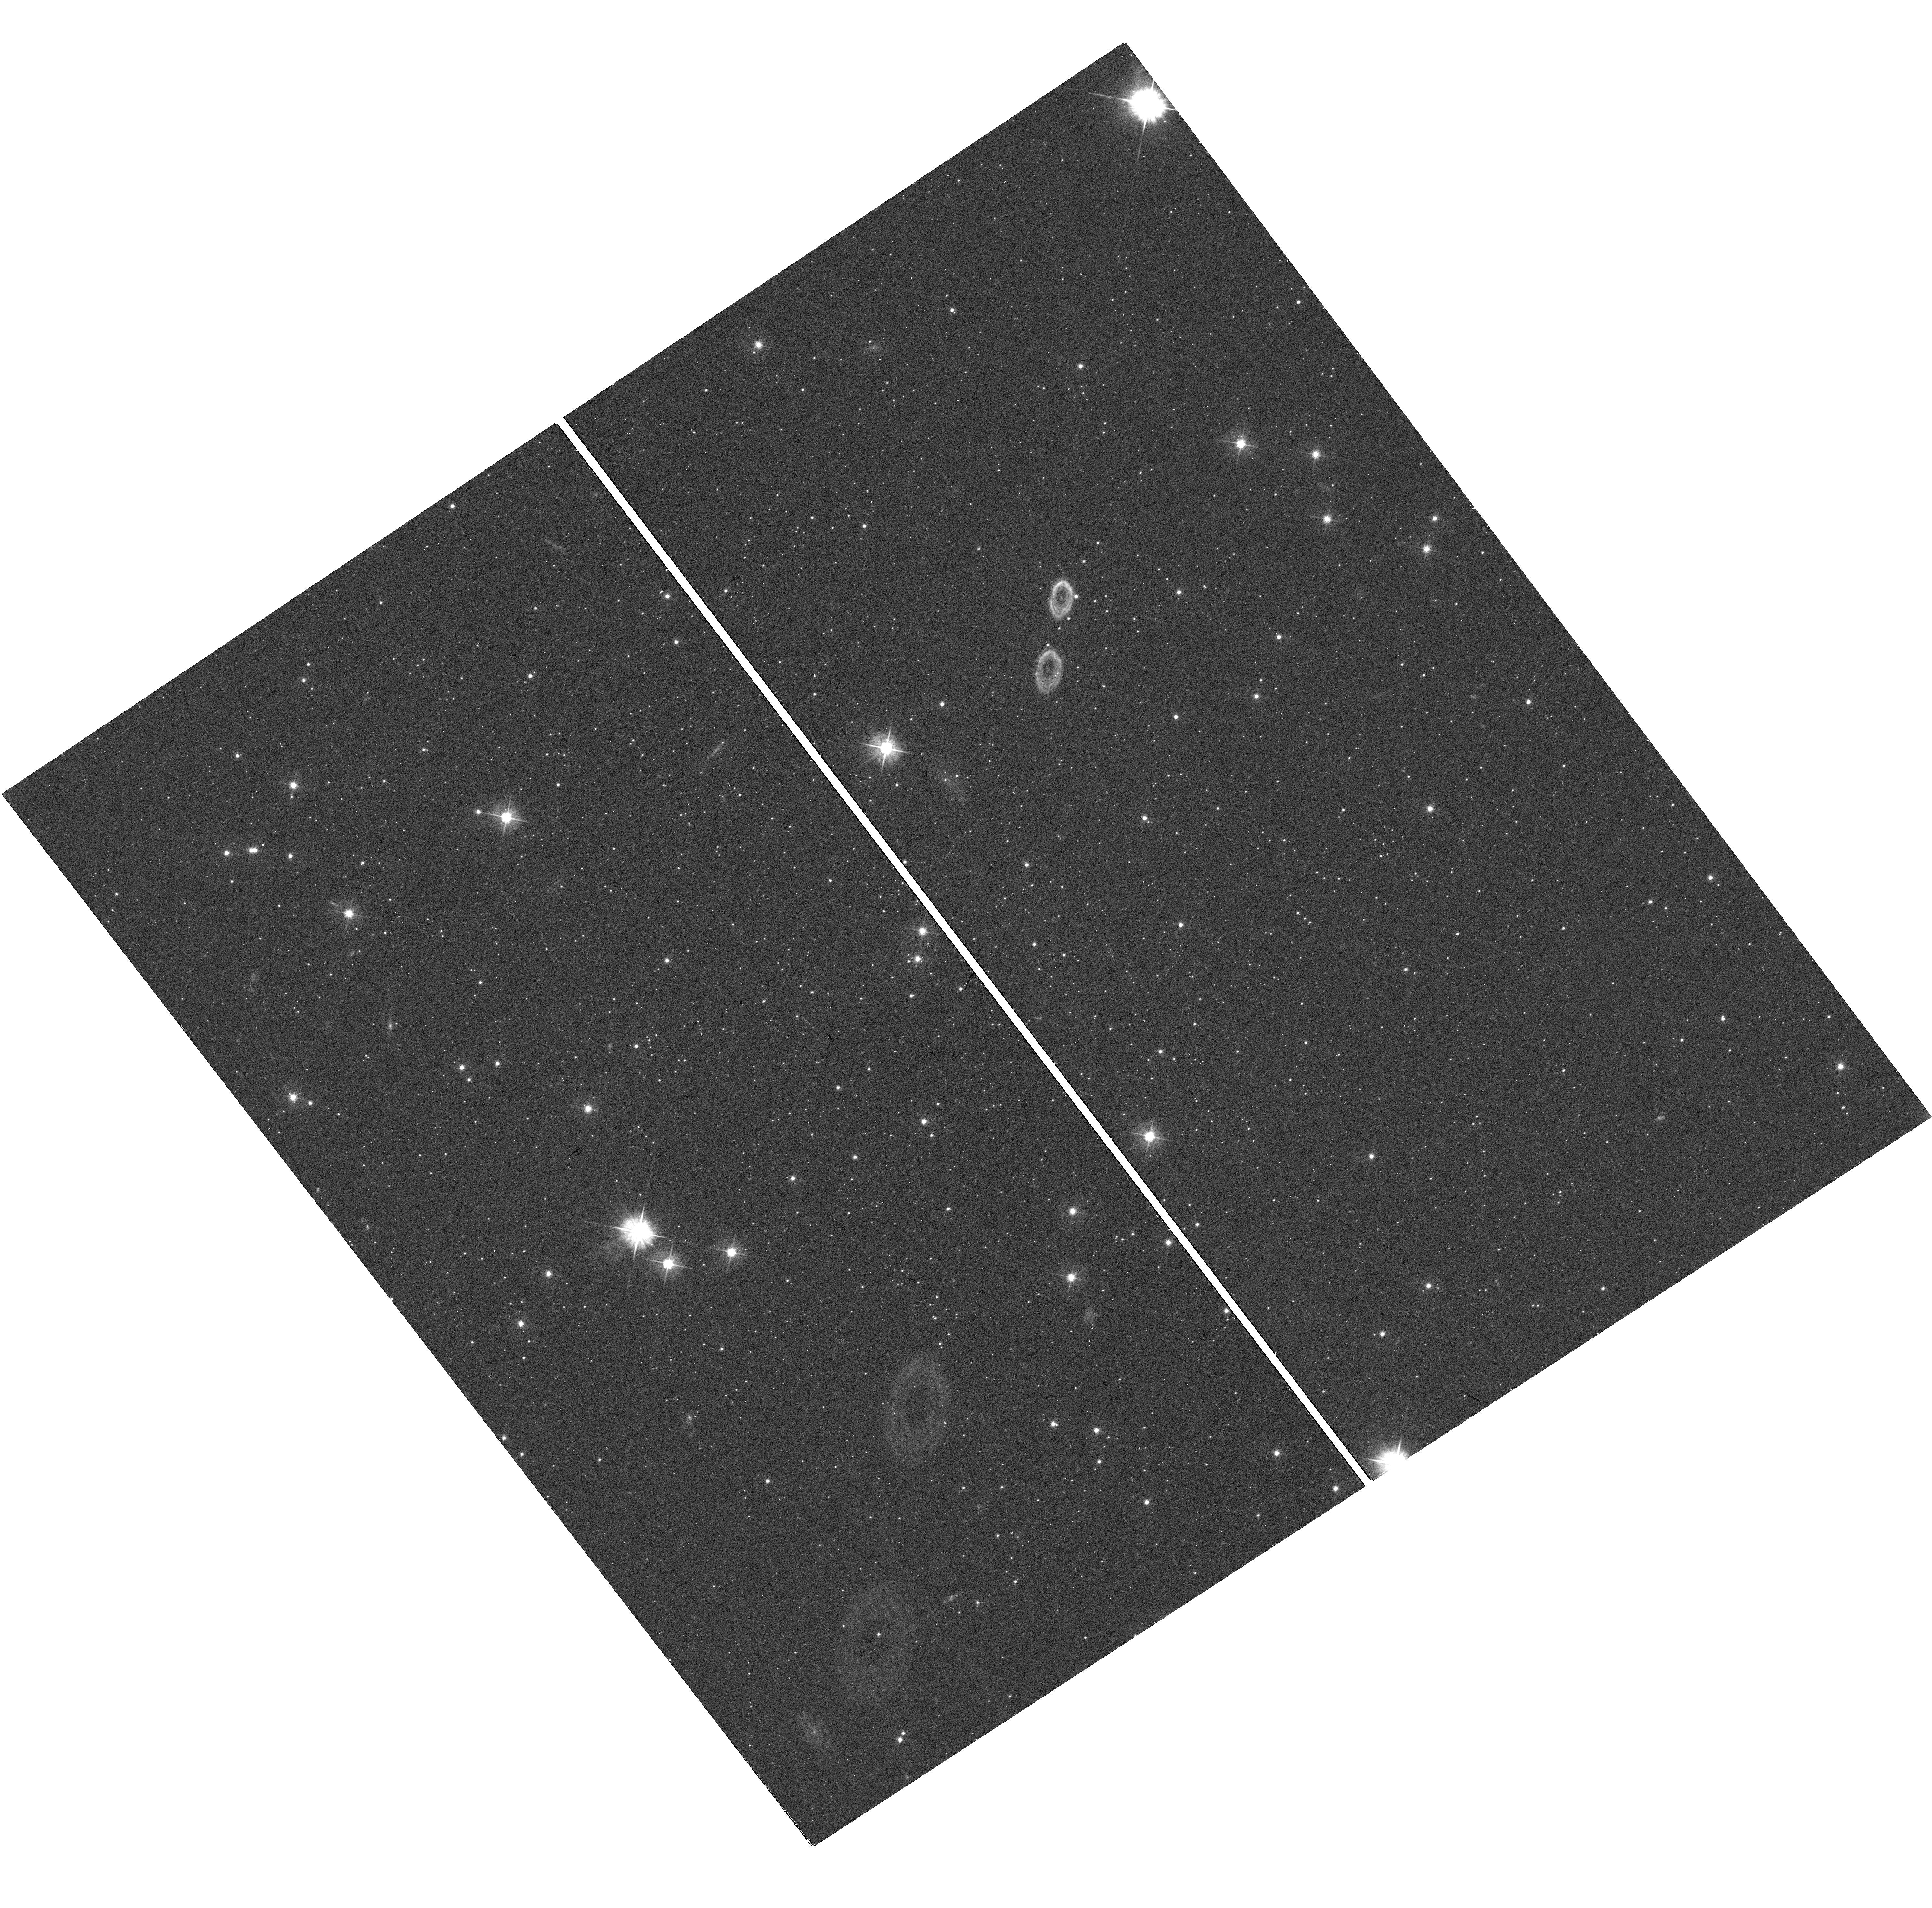
Target: SAGITTARIUS-II. Instrument: WFC3/UVIS. Filter: F475W. Exposure: 13 min. Observation ID: hst_15901_02_wfc3_uvis_f475w_ie4l02

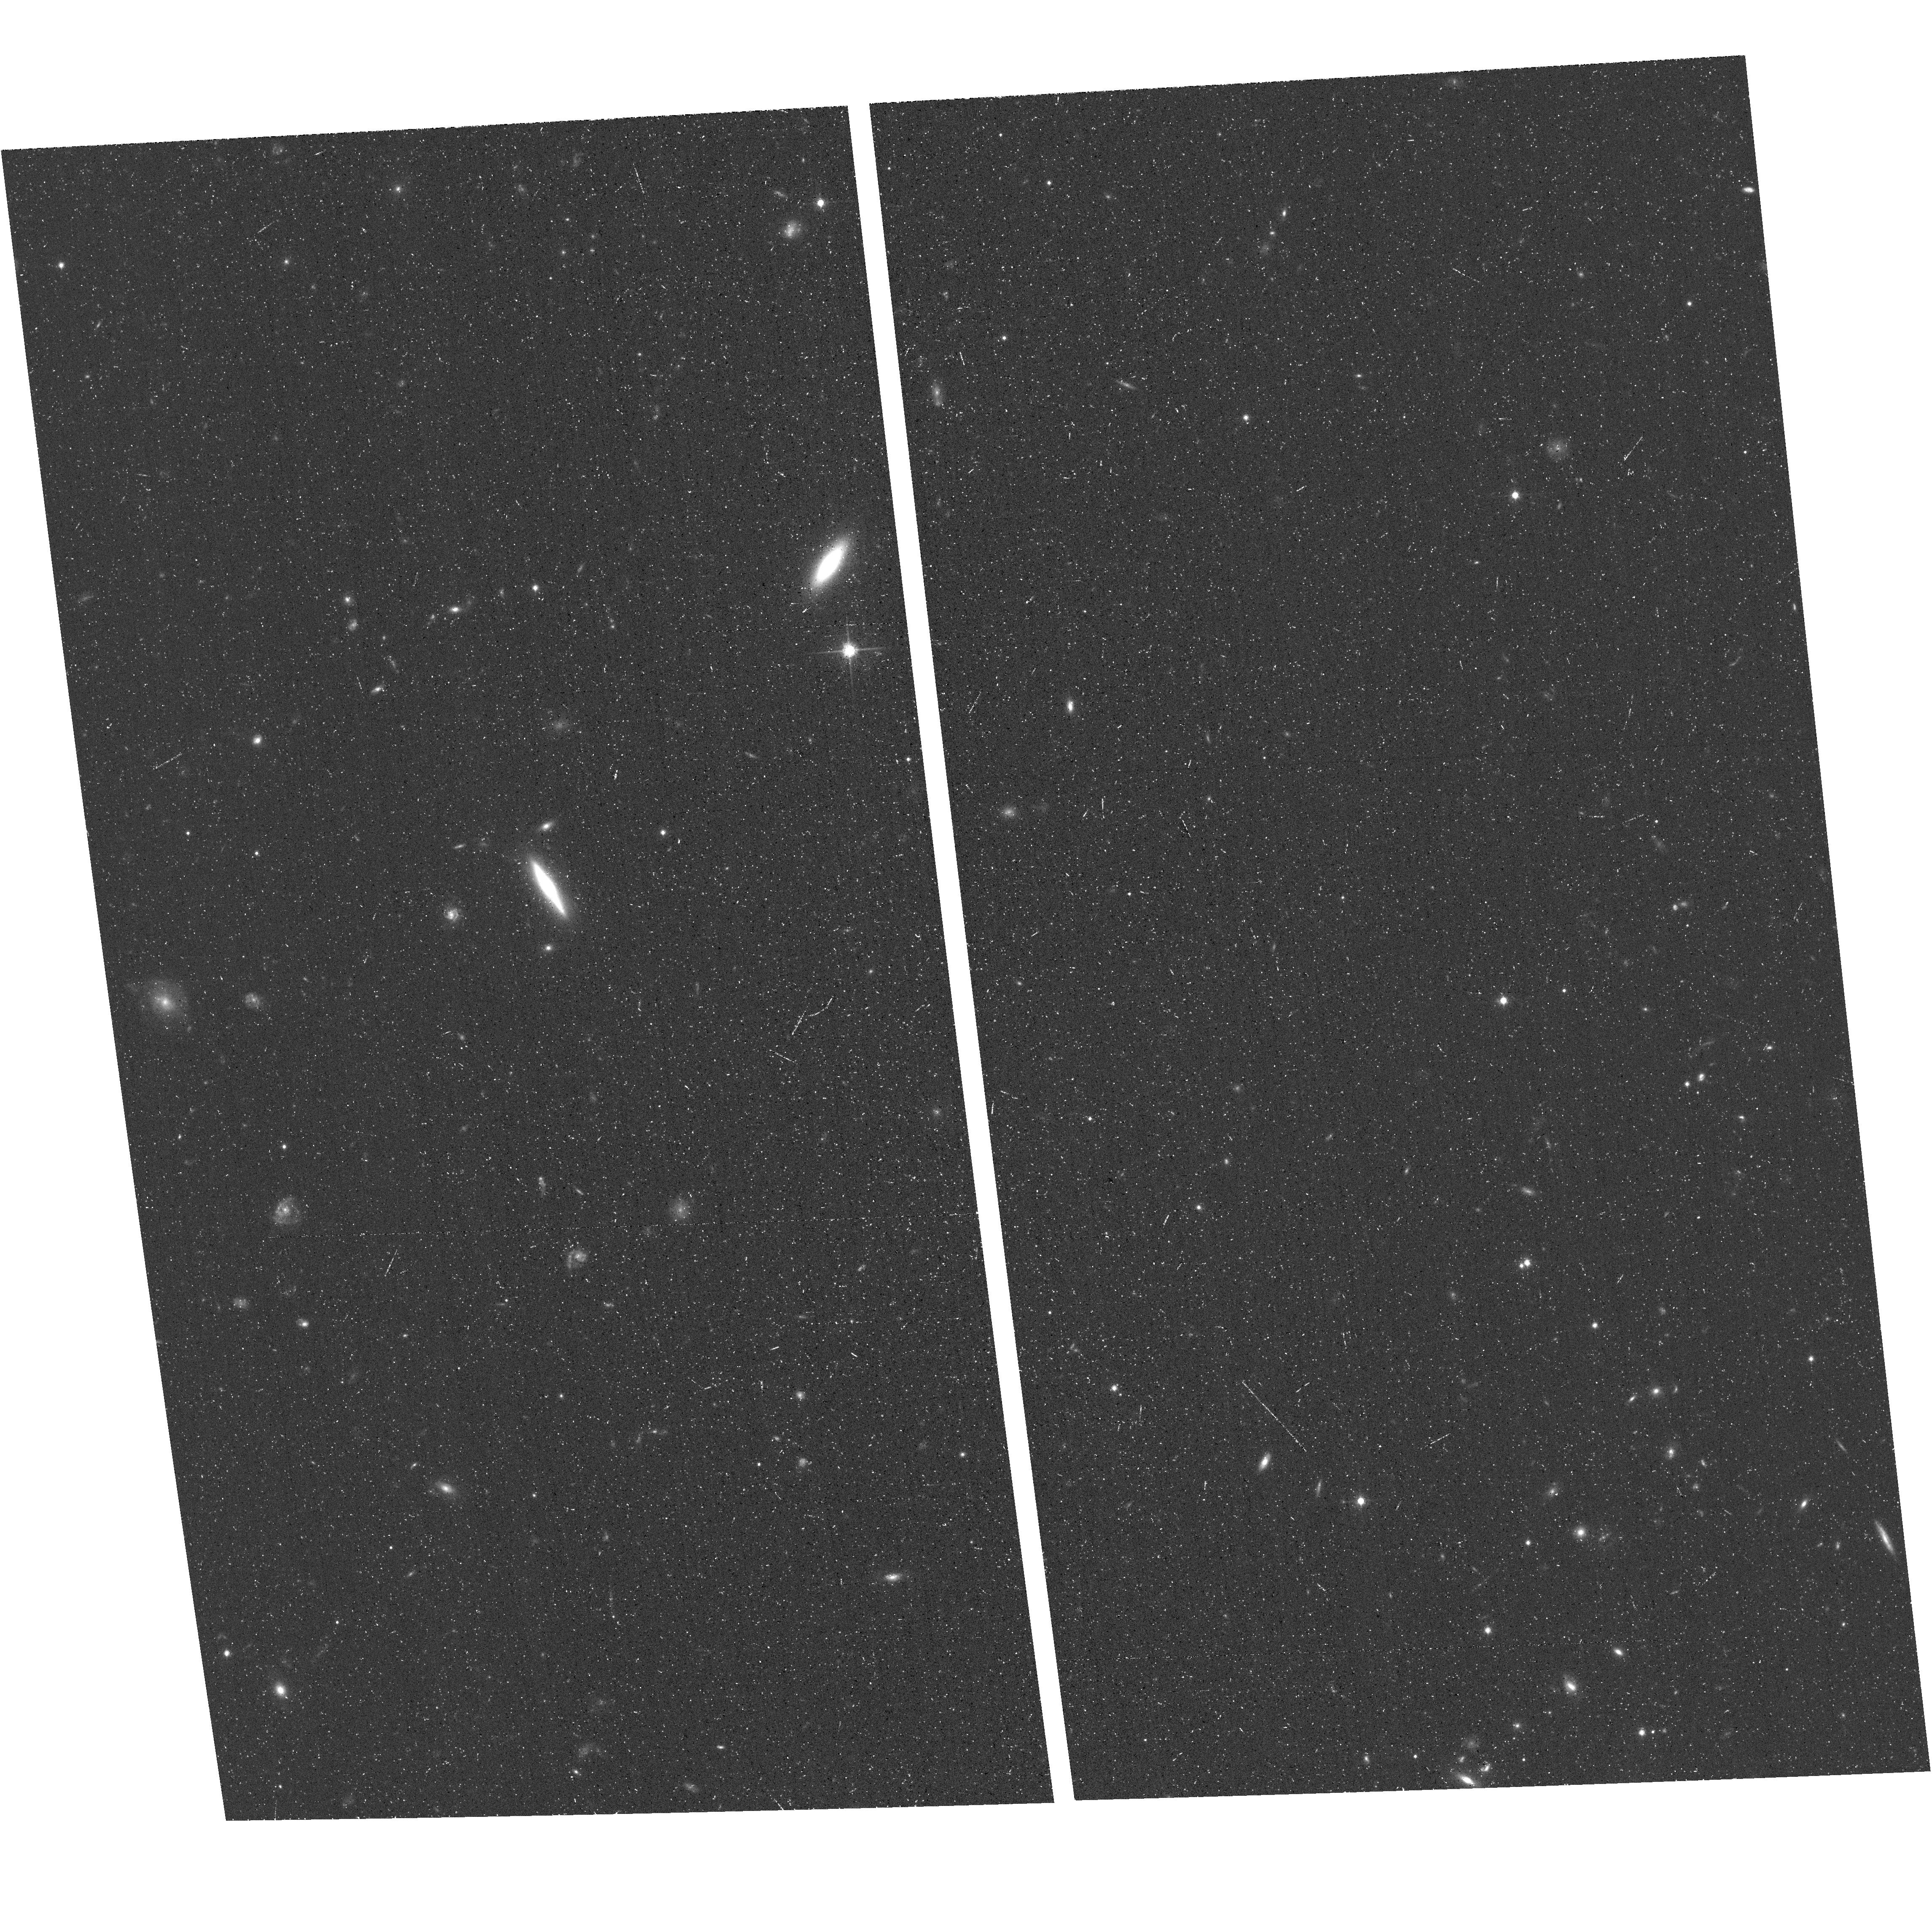
Target: field at RA 53.825°, Dec -53.974°. Instrument: ACS/WFC. Filter: F814W. Exposure: 17 min. Observation ID: hst_15901_09_acs_wfc_f814w_je4l09

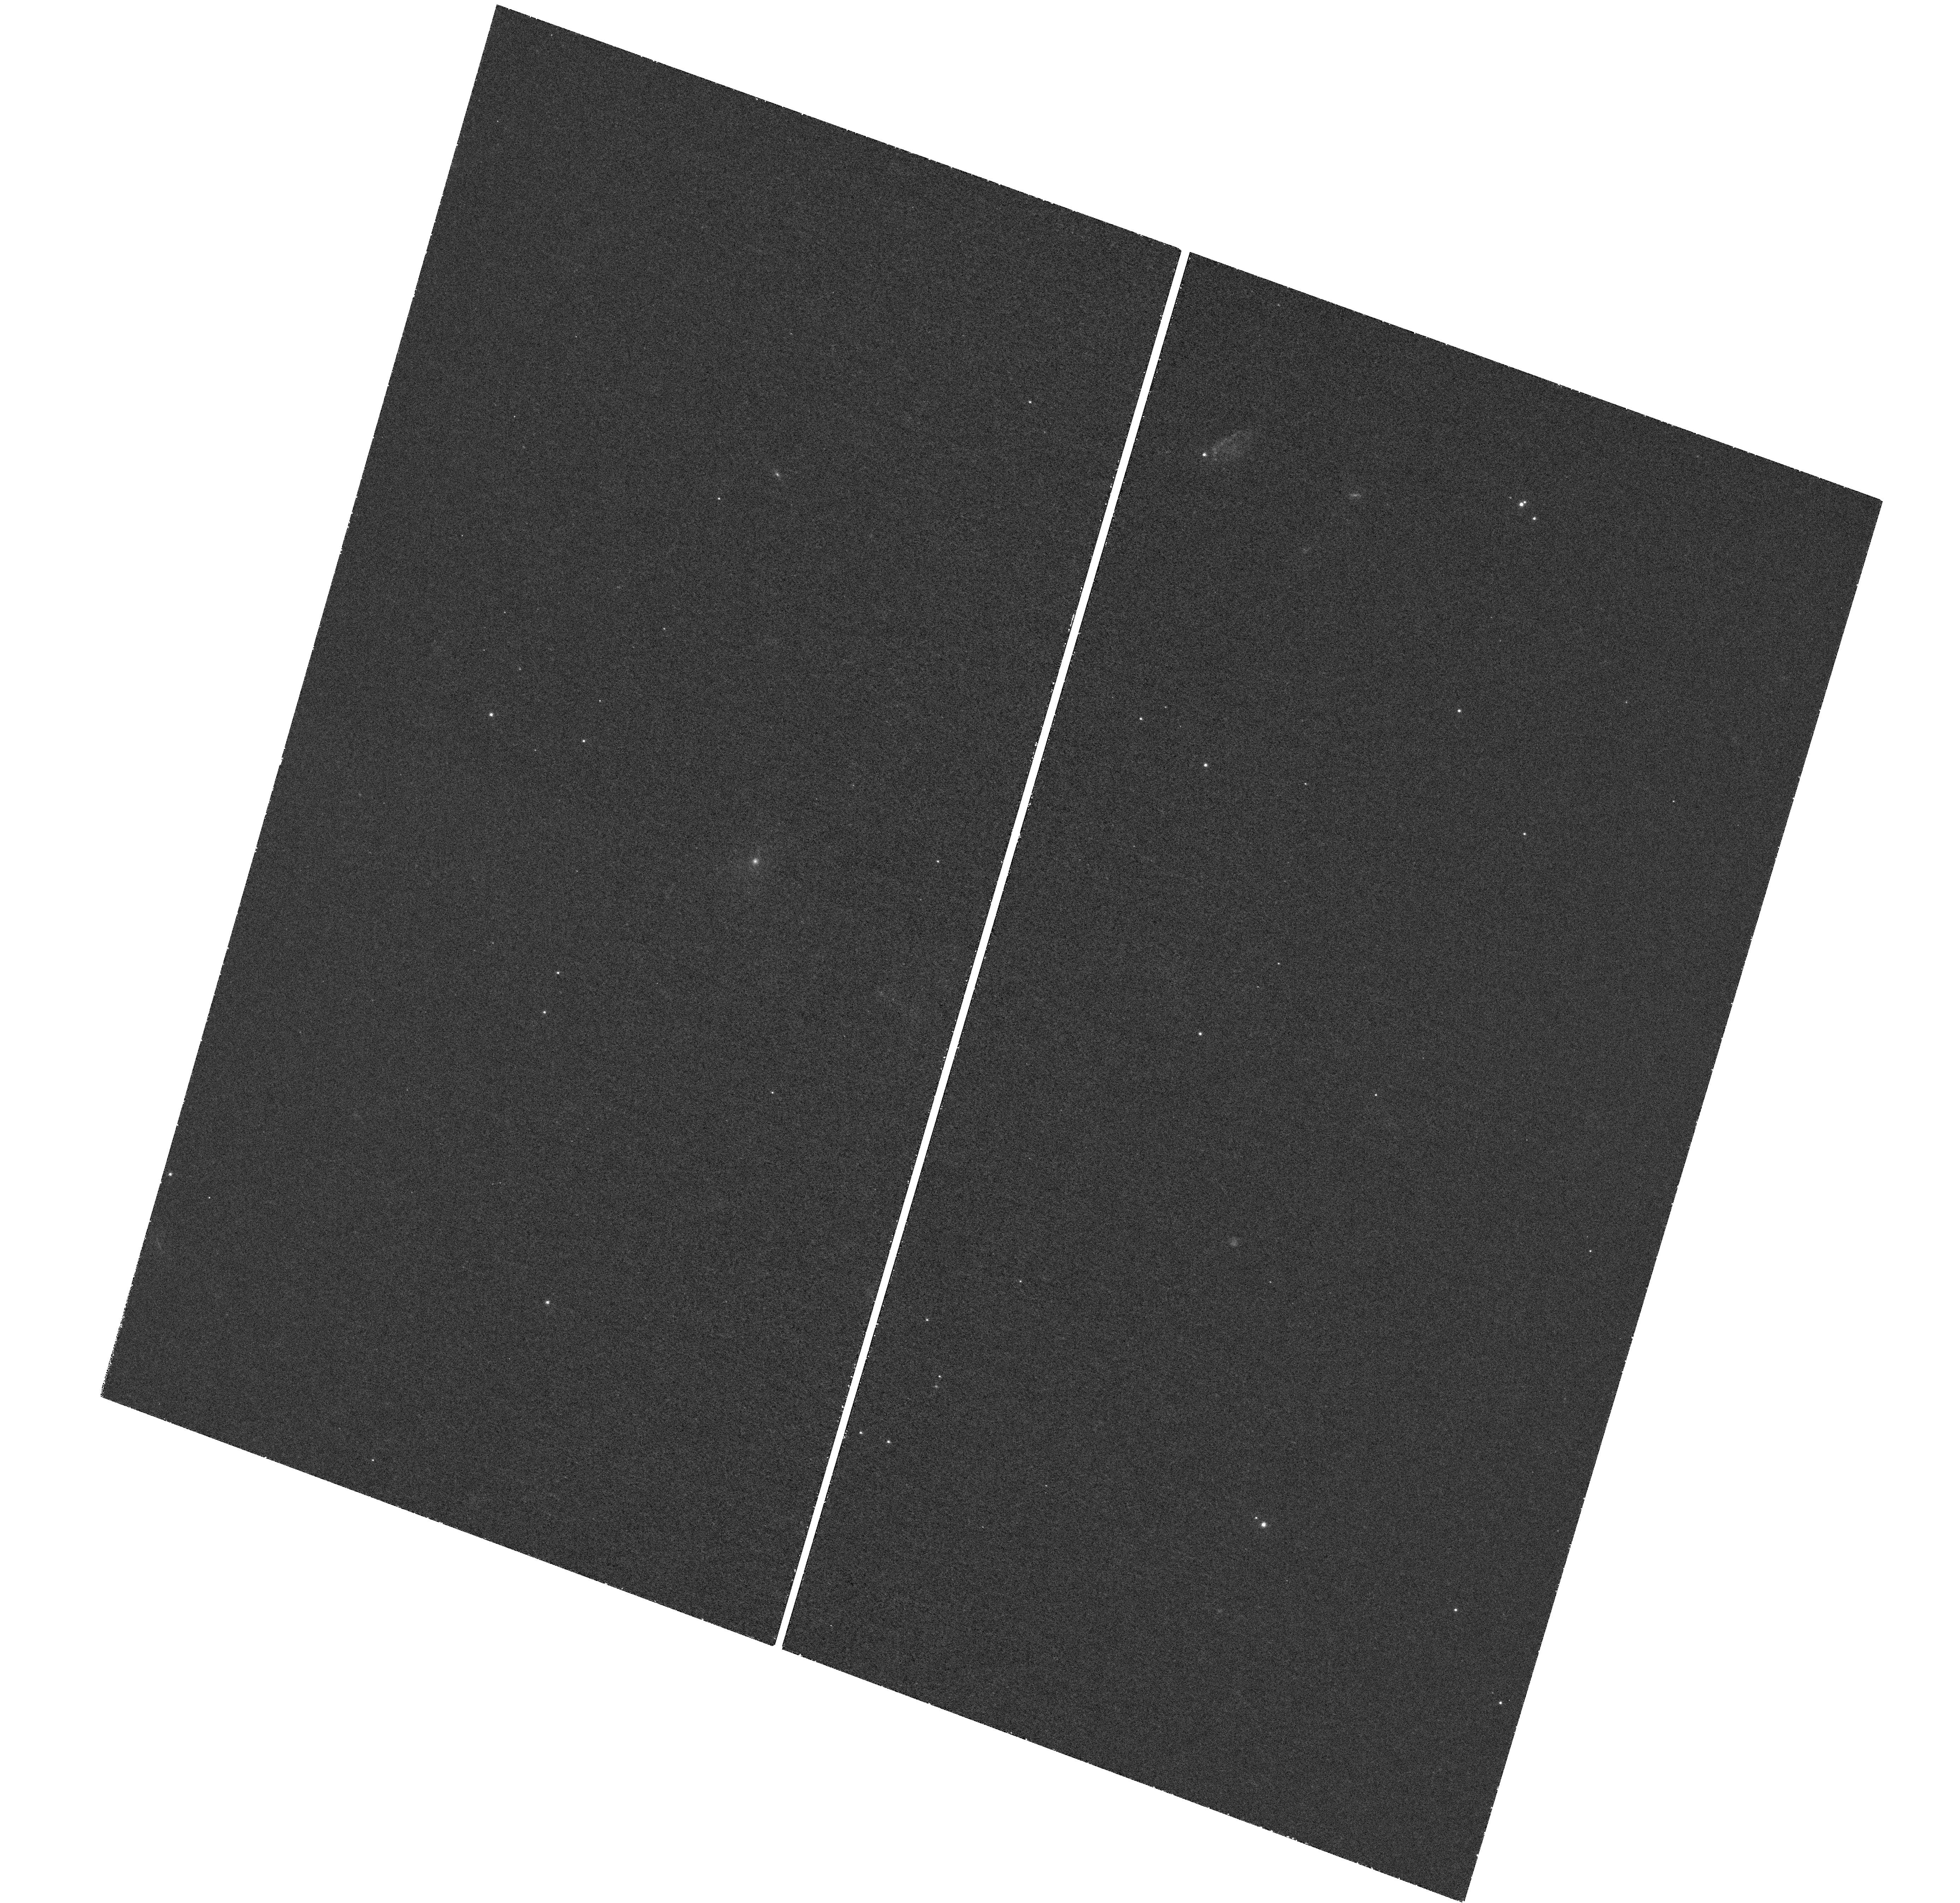
Target: DRACO-II. Instrument: WFC3/UVIS. Filter: F395N. Exposure: 2.2 h. Observation ID: hst_15901_18_wfc3_uvis_f395n_ie4l18

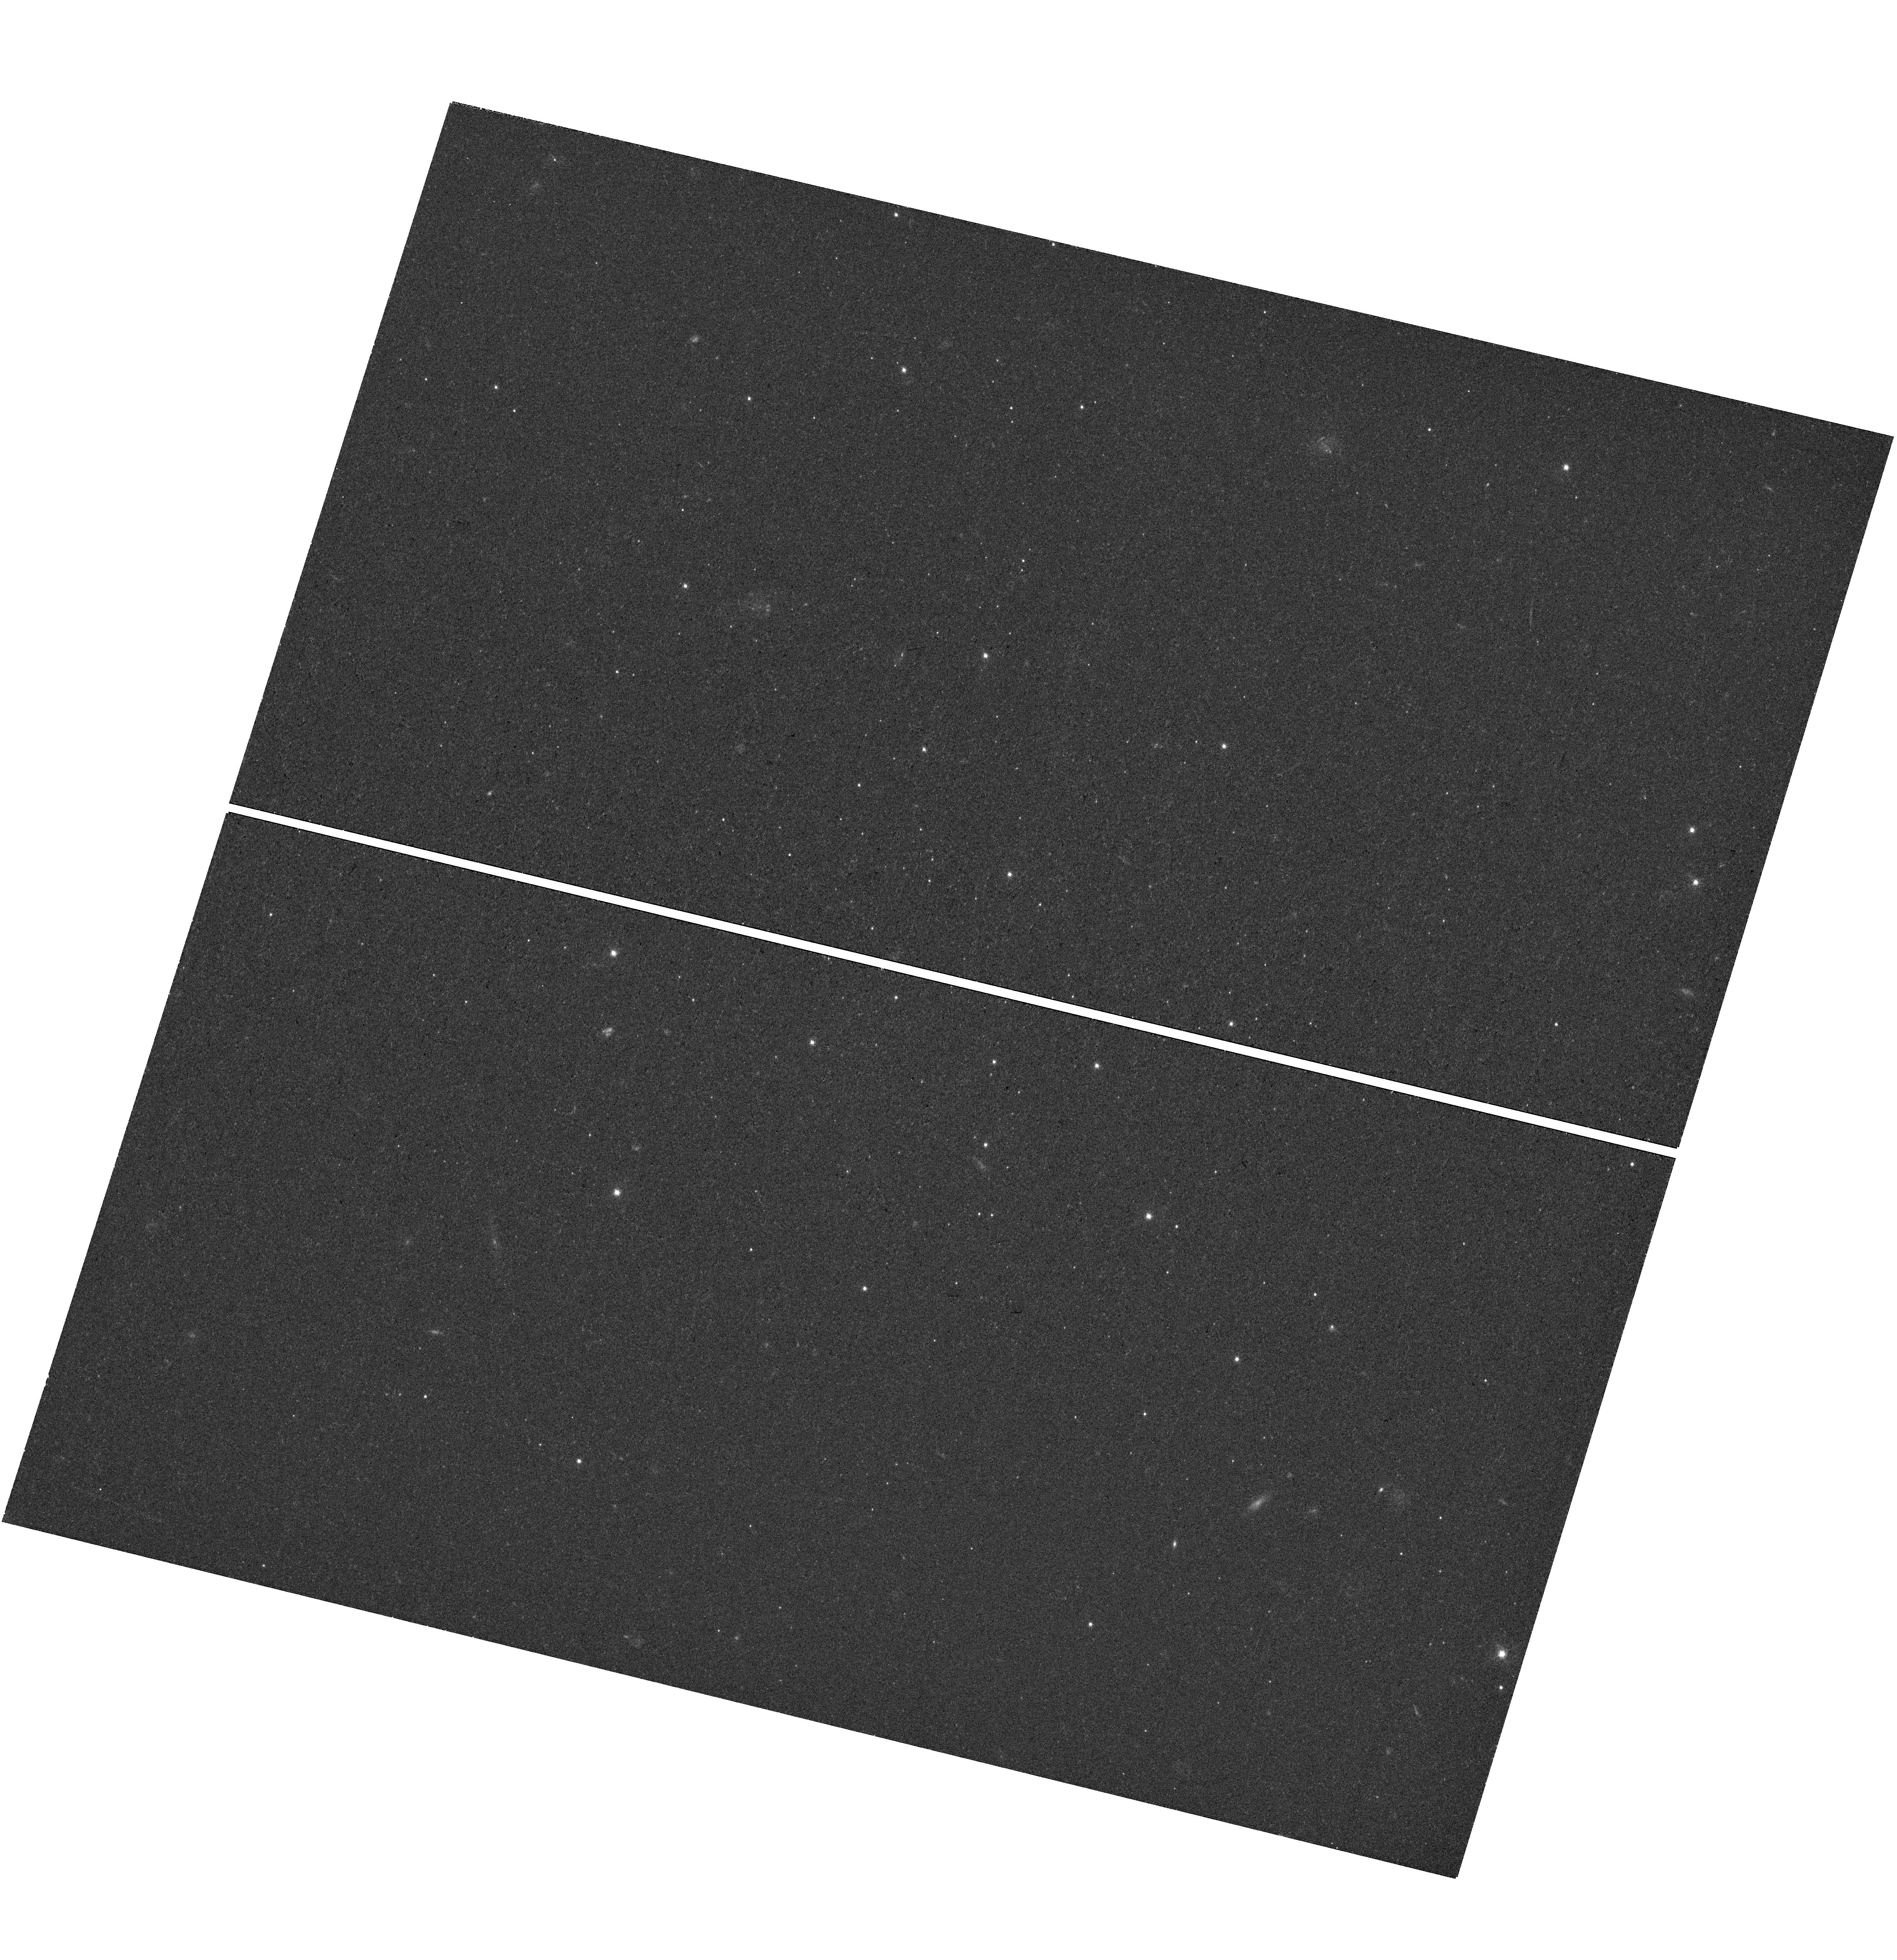
Target: CVN-II-DSPH. Instrument: WFC3/UVIS. Filter: F475W. Exposure: 17 min. Observation ID: hst_15901_11_wfc3_uvis_f475w_ie4l11

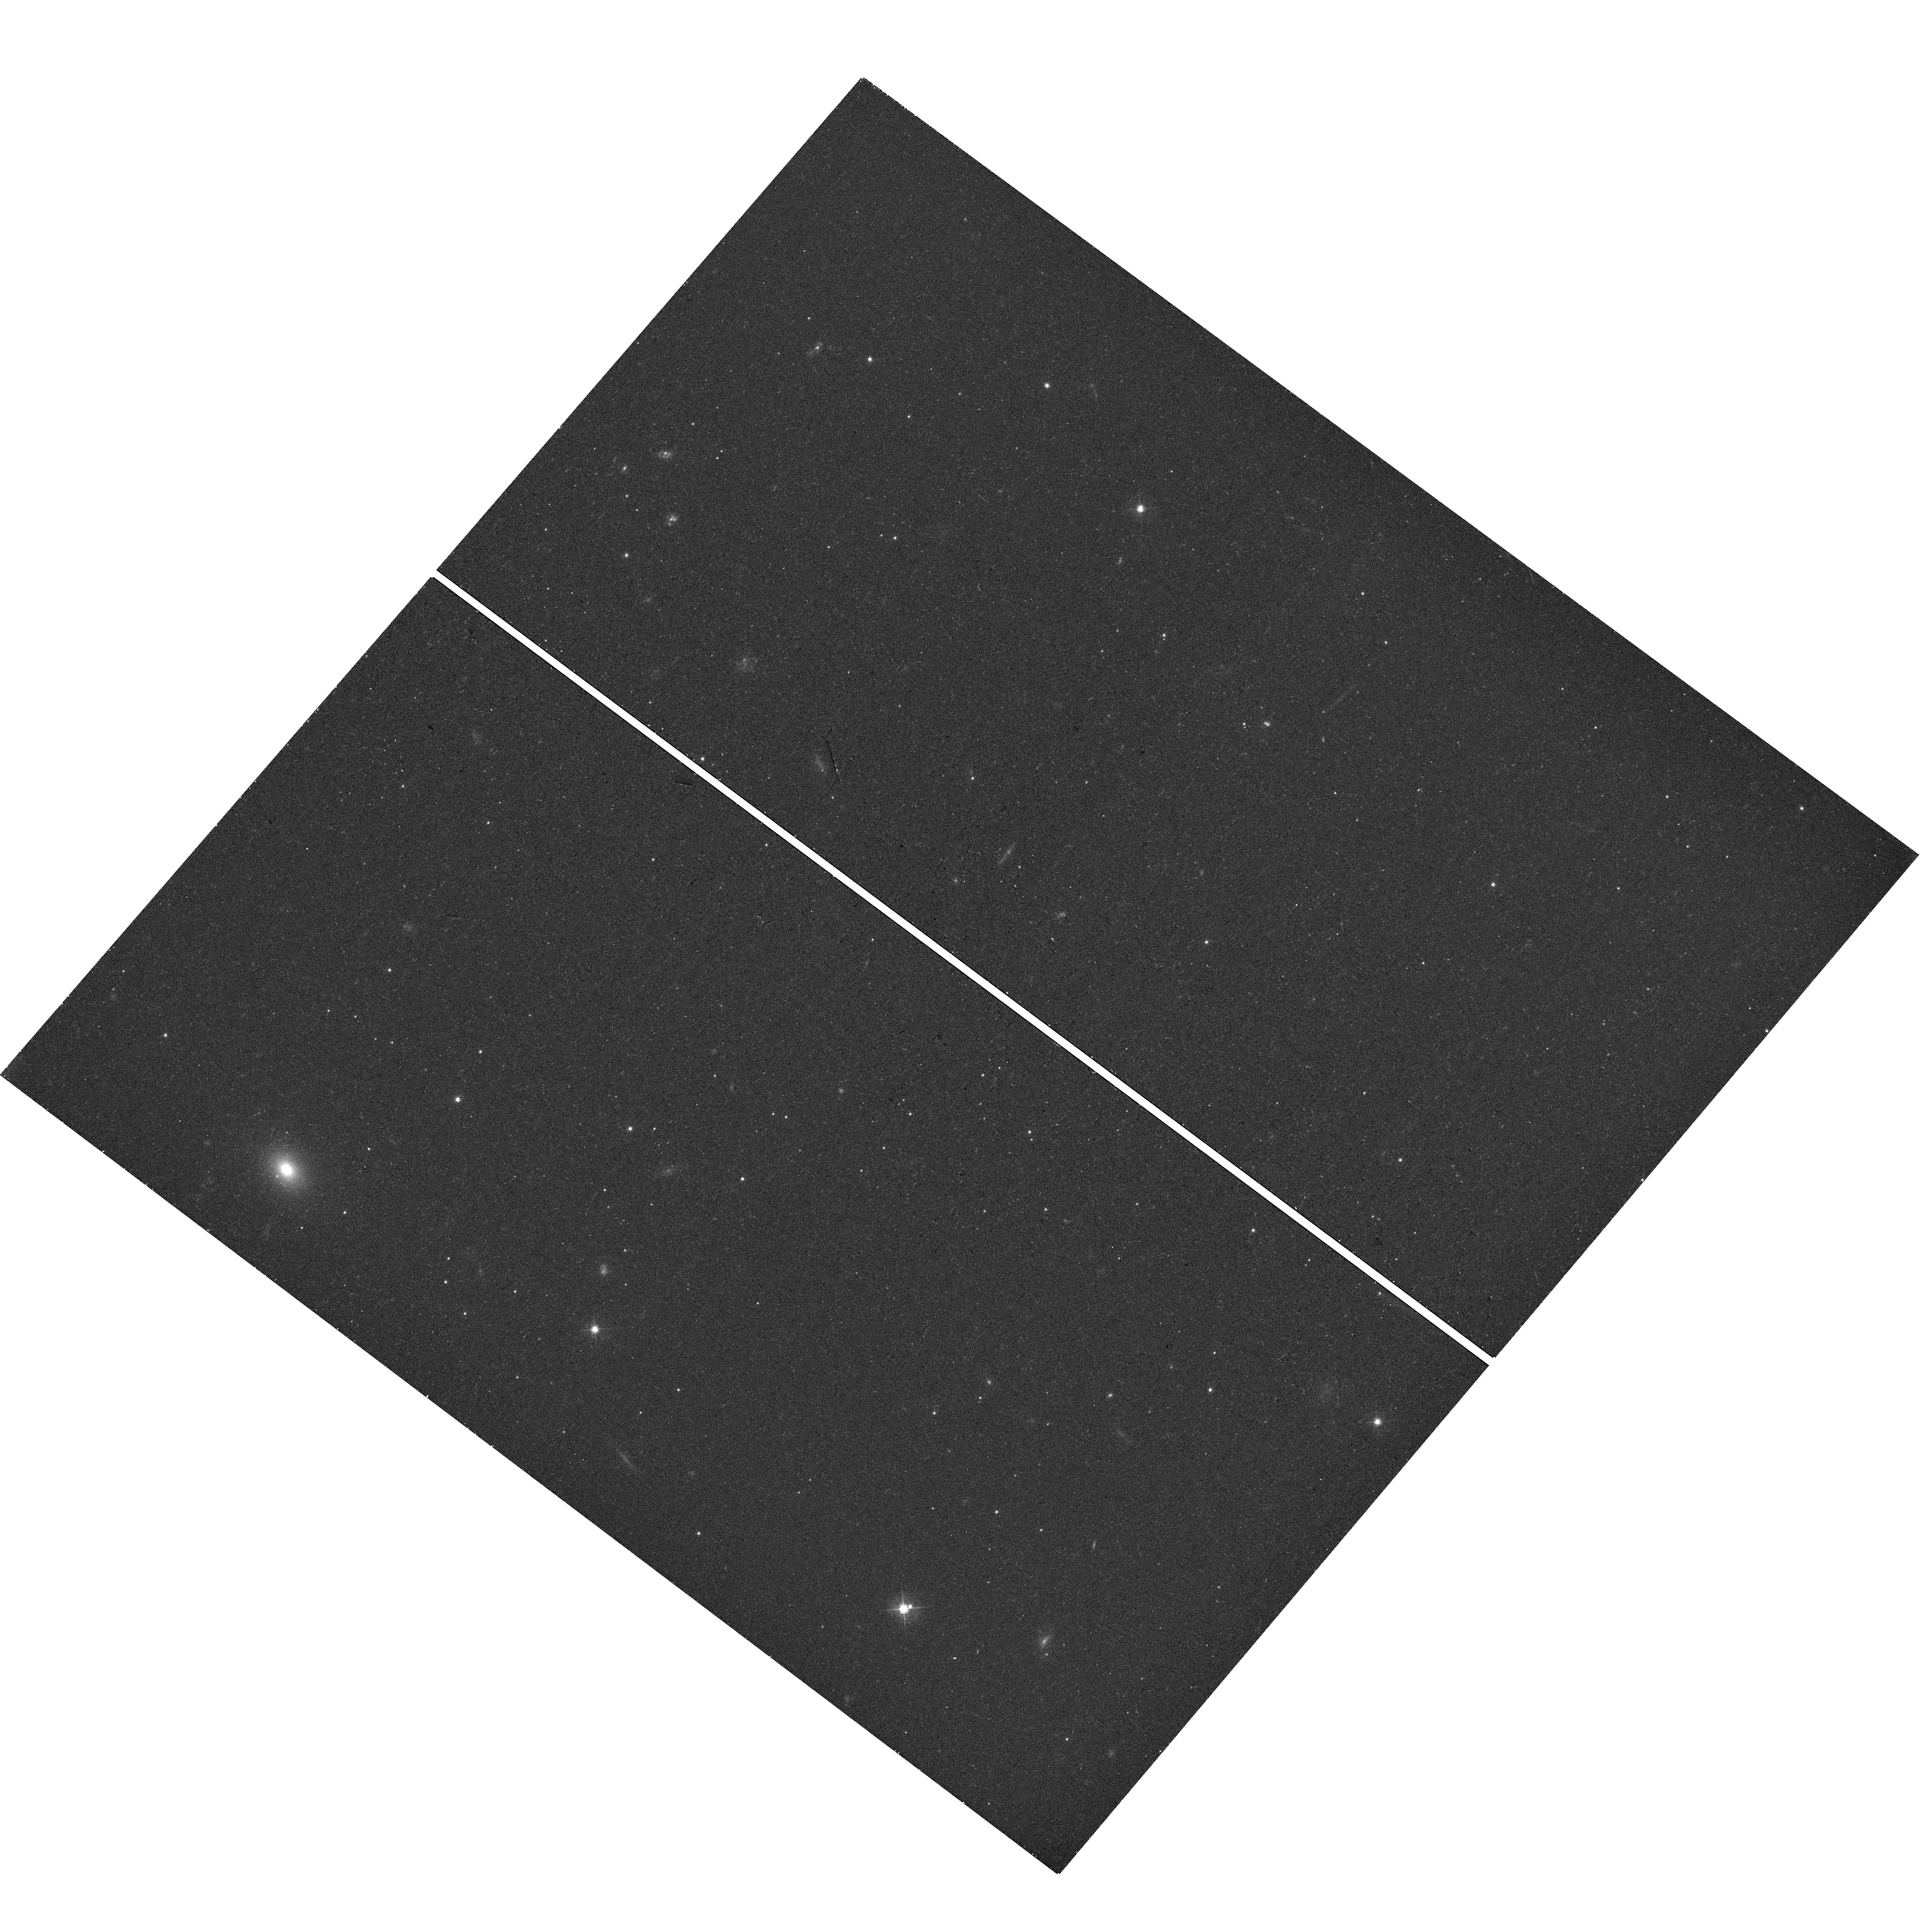
Target: RETICULUM-II. Instrument: WFC3/UVIS. Filter: F475W. Exposure: 13 min. Observation ID: hst_15901_09_wfc3_uvis_f475w_ie4l09

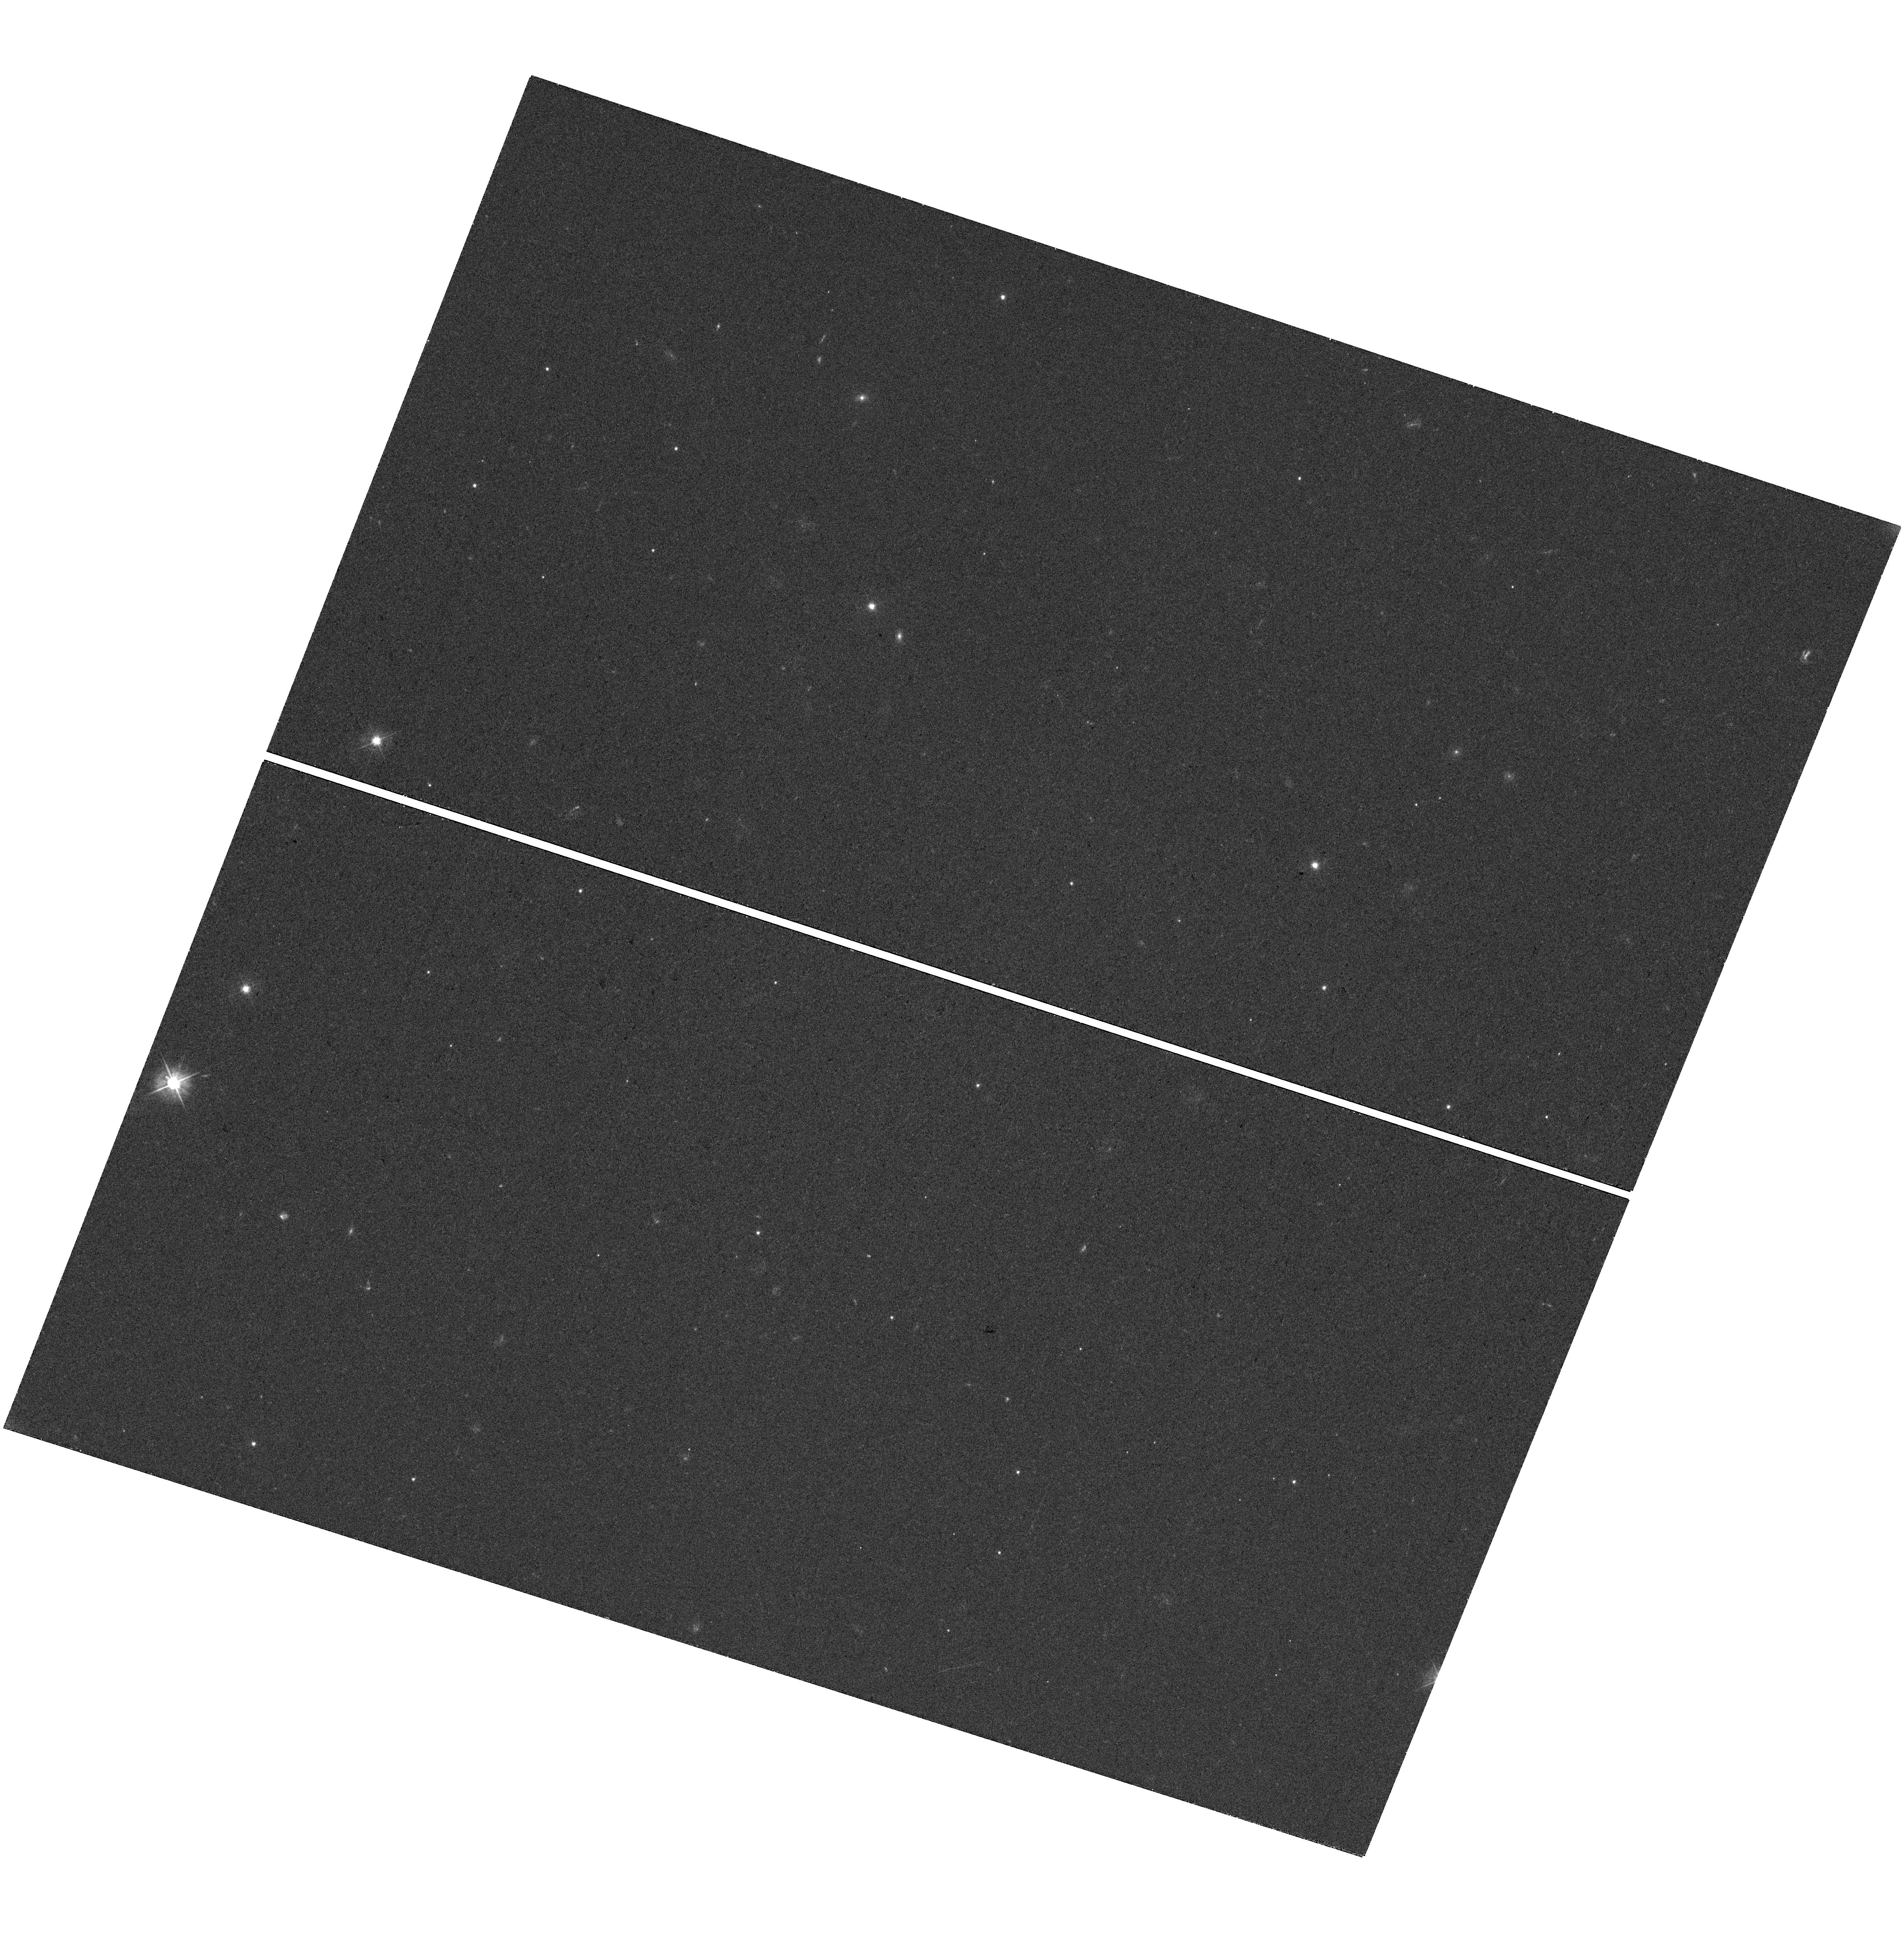
Target: SEGUE-I. Instrument: WFC3/UVIS. Filter: F475W. Exposure: 22 min. Observation ID: hst_15901_15_wfc3_uvis_f475w_ie4l15

The Metallicity Distribution Functions of Ultra-Faint Dwarf Galaxies (PI: Weisz, Daniel R.)

Ultra-faint dwarf galaxies (UFDs) are fossil galaxies from the reionization era that have varied internal metallicity spreads (up to 0.8 dex), suggestive of remarkably complex star formation and enrichment processes (e.g., neutron star mergers) for such small galaxies. However, only a handful of stars in each system are bright enough for spectroscopic metallicity measurement from the ground. We propose deep WFC3/UVIS F395N (Ca H & K) imaging to measure [Fe/H] for individual stars in 18 UFDs that orbit the Milky Way (MW). Our Ca H & K photometry will increase the number of stars in these 18 systems with accurate metallicities (~0.1-0.2 dex) by a factor of 30 (from ~80 to ~2000), making this the largest-ever study of metallicities in UFDs. In this program we will (1) construct and characterize the first metallicity distribution functions (MDFs) for each UFD from > 100 stars; (2) undertake a systematic search for extremely metal-poor stars in UFDs; (3) use our MDFs, Gaia-based orbital histories, and HST-based star formation histories to track the evolution of UFDs from their formation in the early Universe to when they quenched; (4) publish membership information for community spectroscopic followup. This program will fundamentally transform our understanding how the lowest-mass galaxies in the Universe form and evolve. It is only possible due to the excellent blue-optical sensitivity of HST -- no other ground- or space-based facility can acquire this data. This novel, new use of HST will establish it as a leader for measuring metallicities of resolved stellar populations outside the MW, further expanding its legacy for nearby galaxy studies.